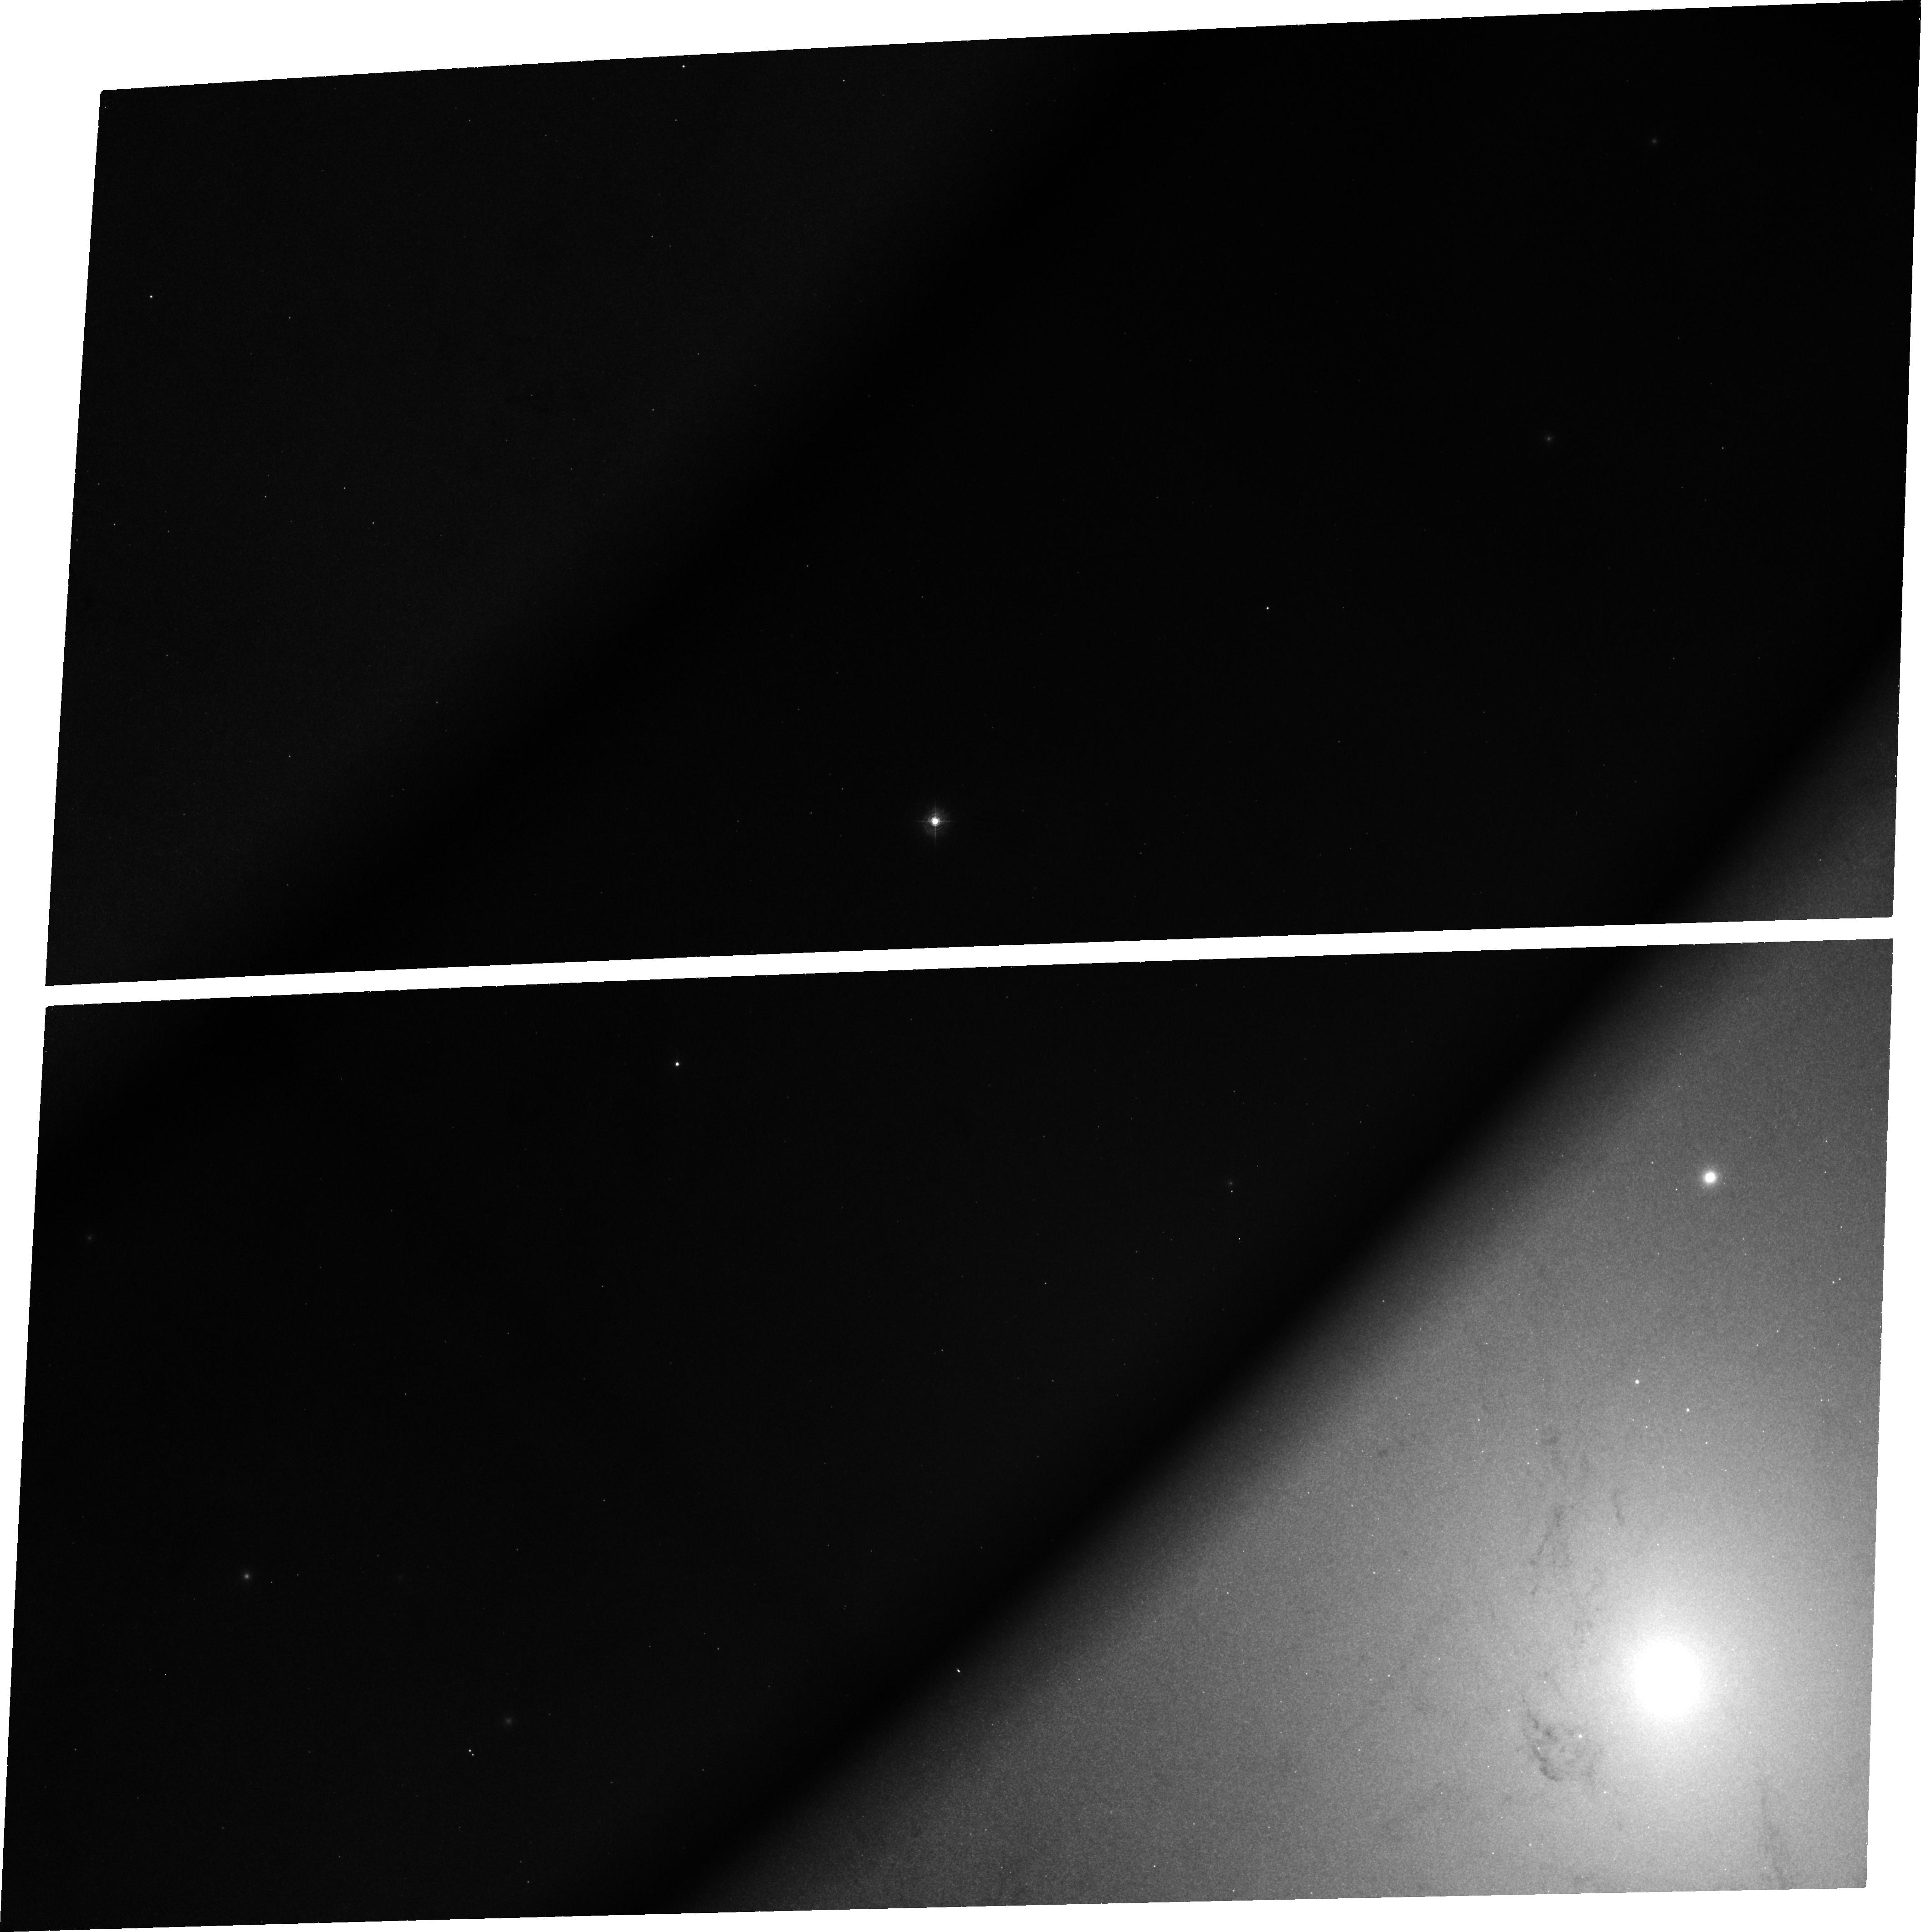
Target: NGC224-SN1885
Instrument: ACS/WFC
Filter: FR462N
Exposure: 1.3 h
Observation ID: j8zs01010

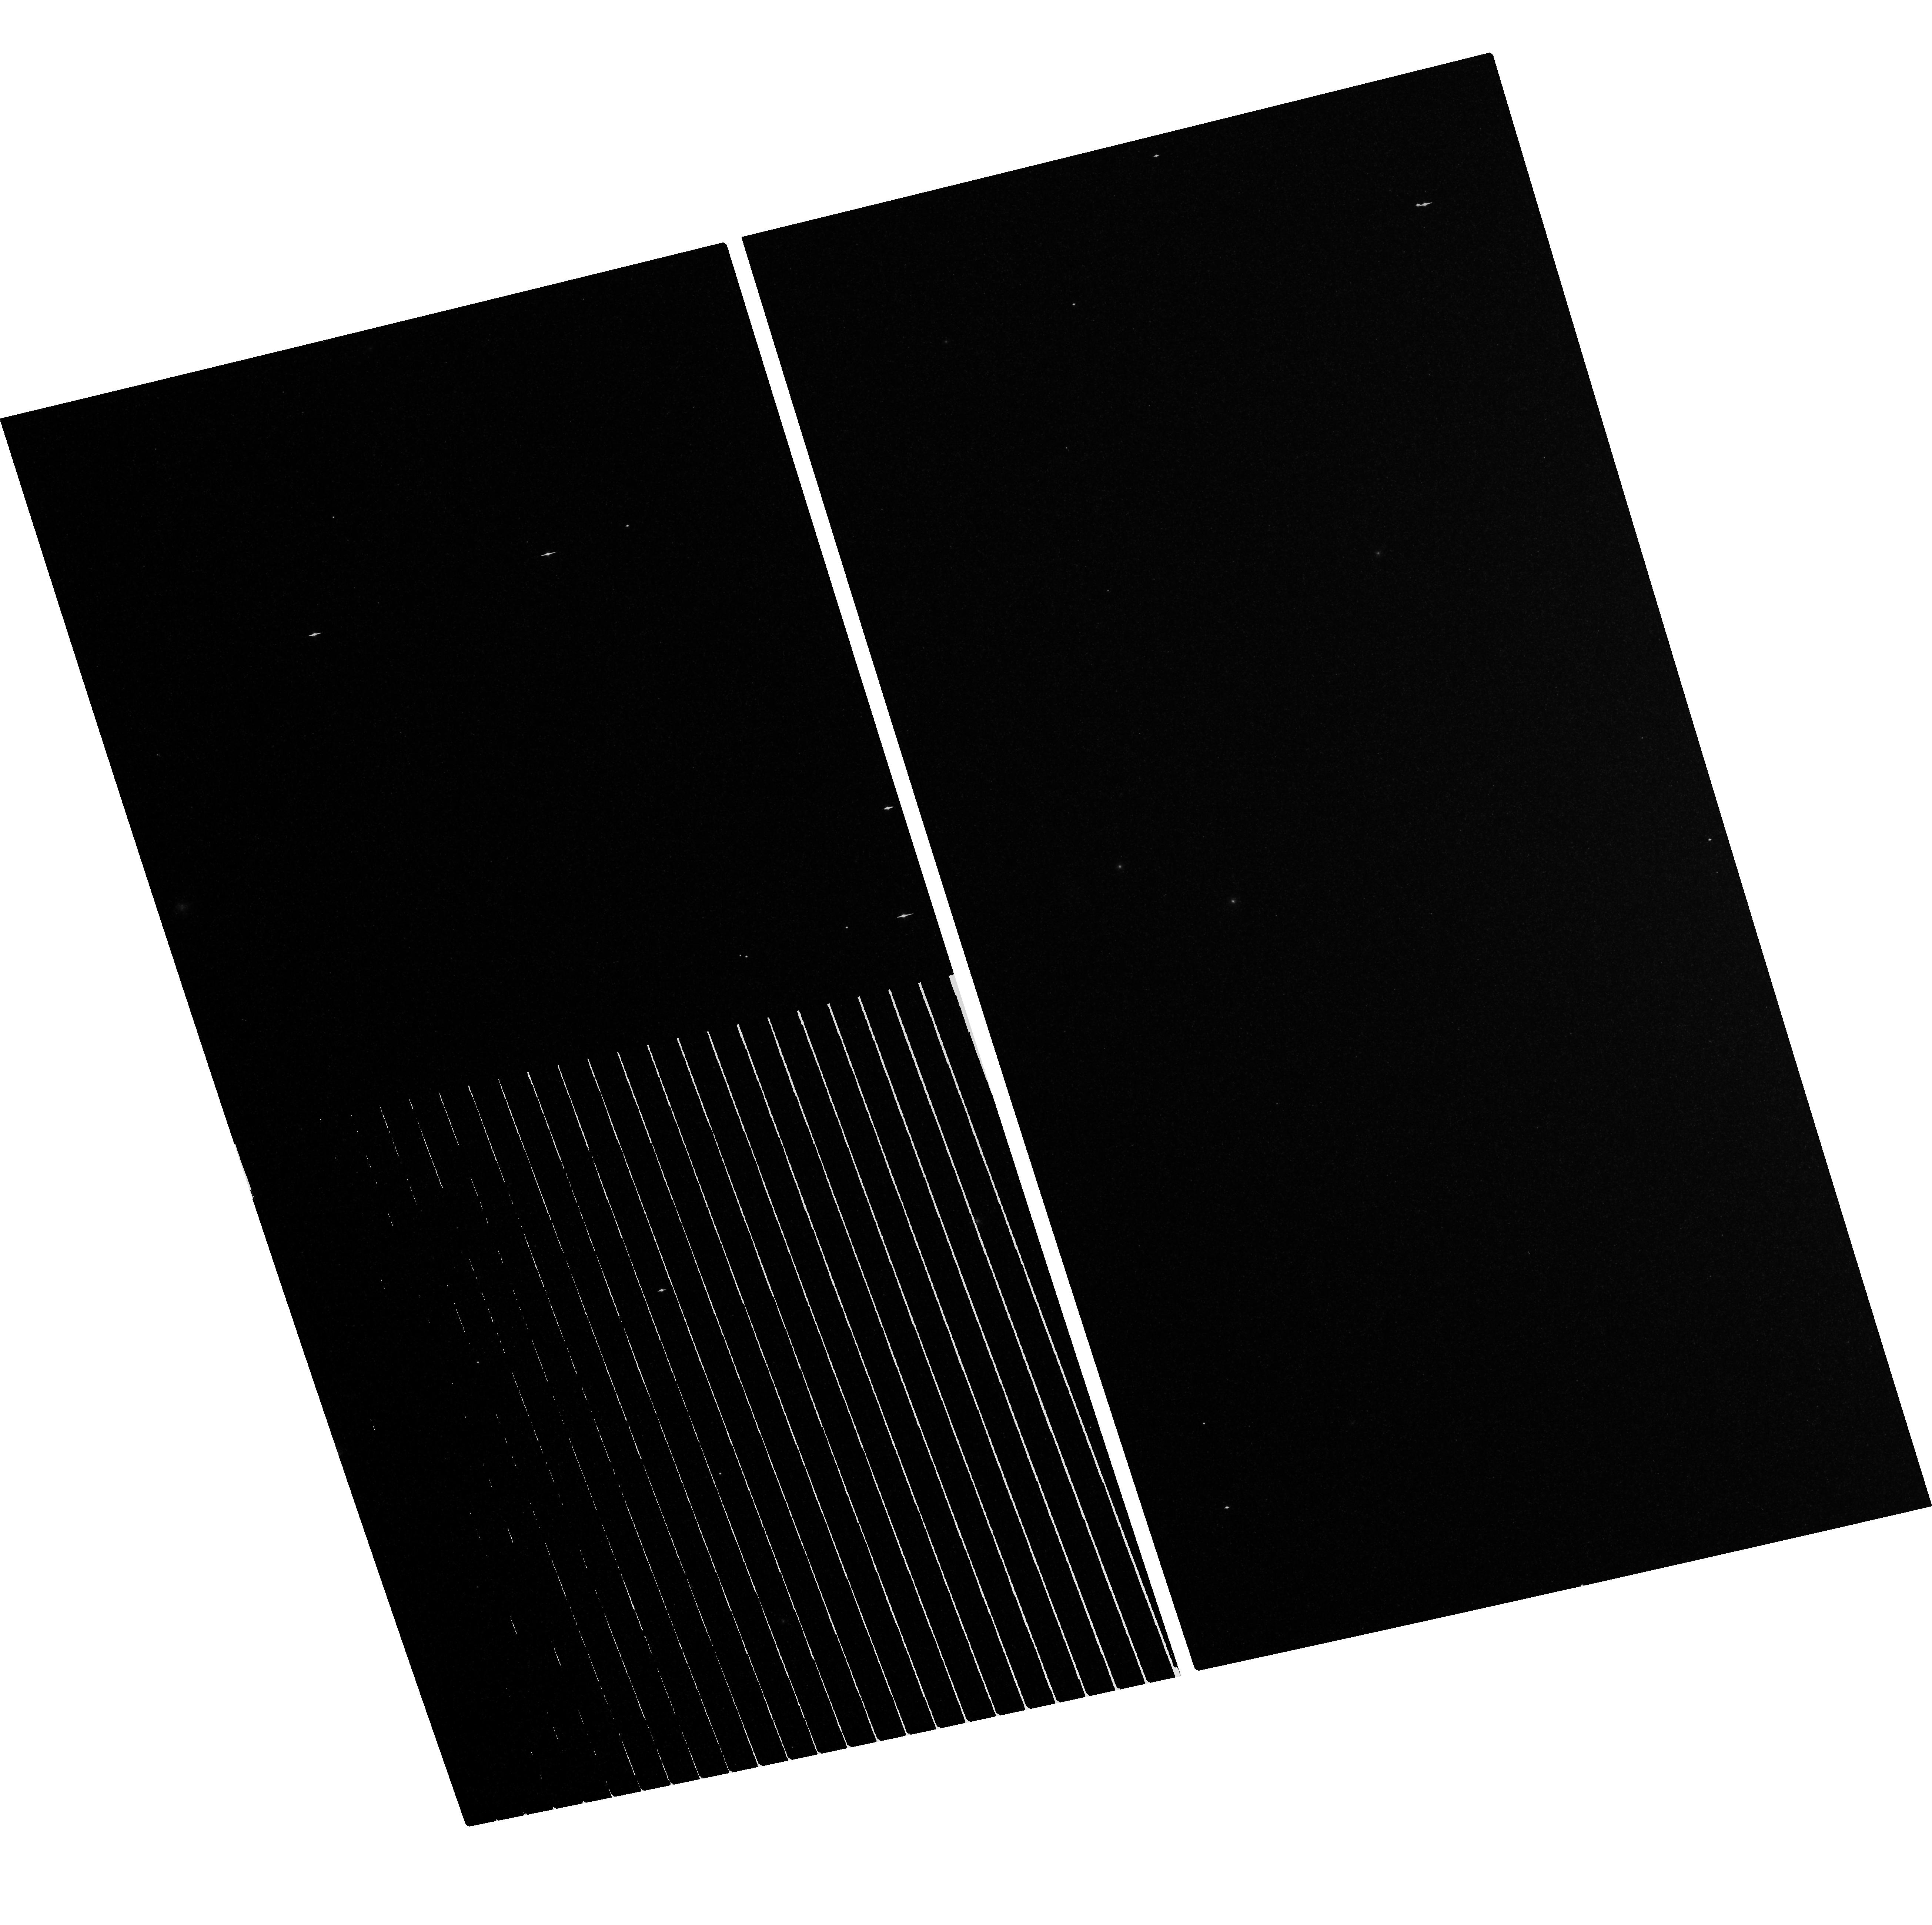
Target: field at RA 10.679°, Dec 41.268°
Instrument: ACS/WFC
Filter: F814W
Exposure: 3.4 h
Observation ID: hst_10118_05_acs_wfc_f814w_j8zs05

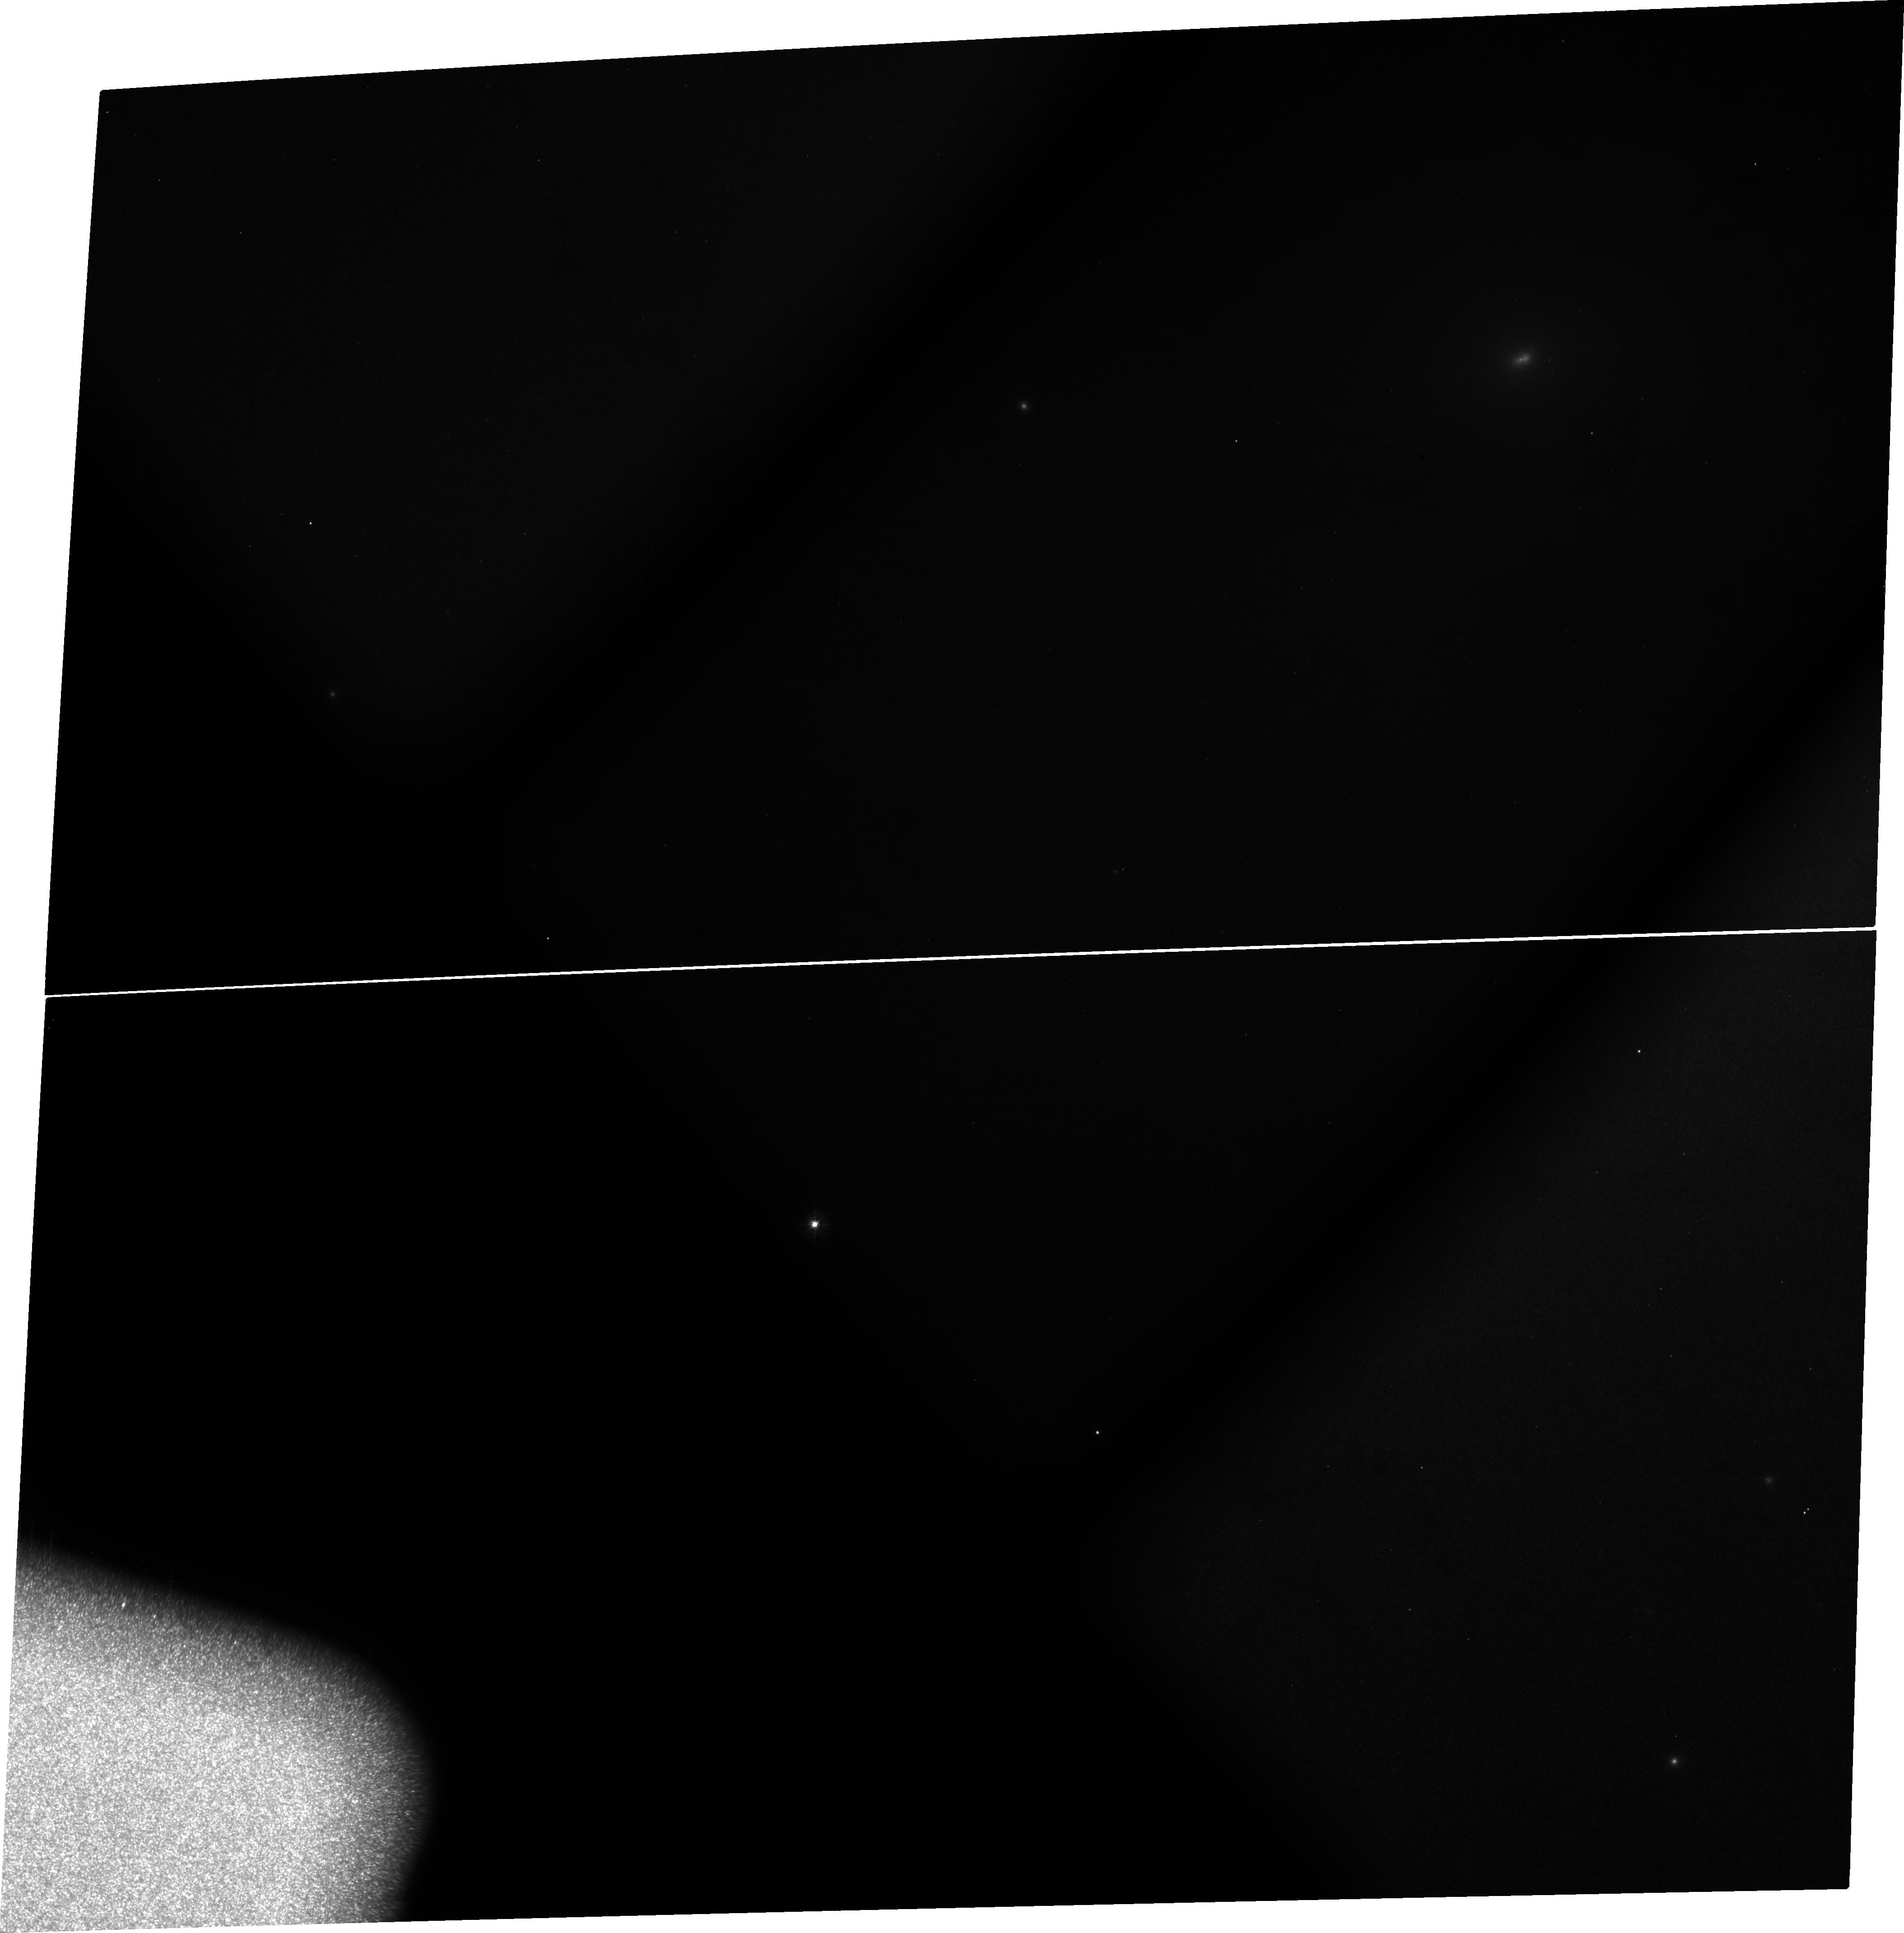
Target: NGC224-SN1885
Instrument: ACS/WFC
Filter: FR388N
Exposure: 2.5 h
Observation ID: j8zs03010

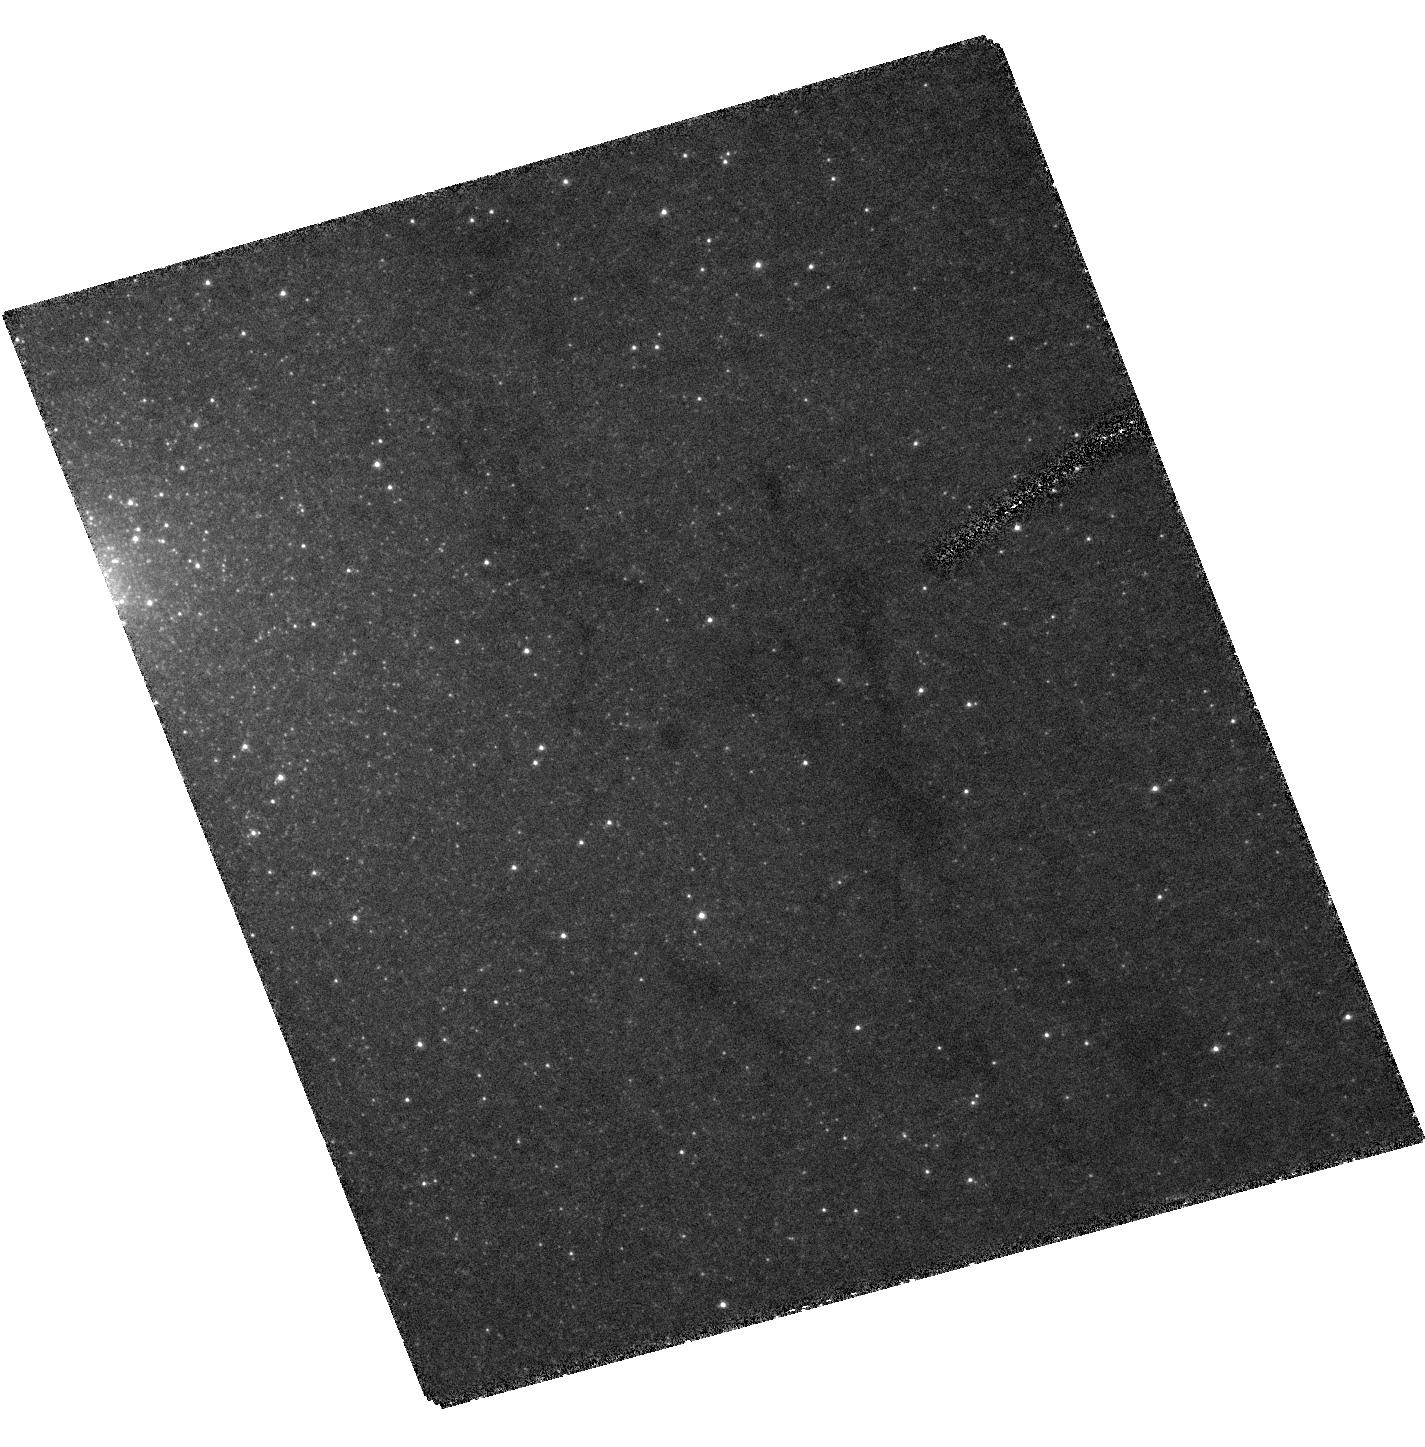
Target: NGC224-SN1885
Instrument: ACS/HRC
Filter: F250W
Exposure: 4.3 h
Observation ID: hst_10118_05_acs_hrc_f250w_j8zs05

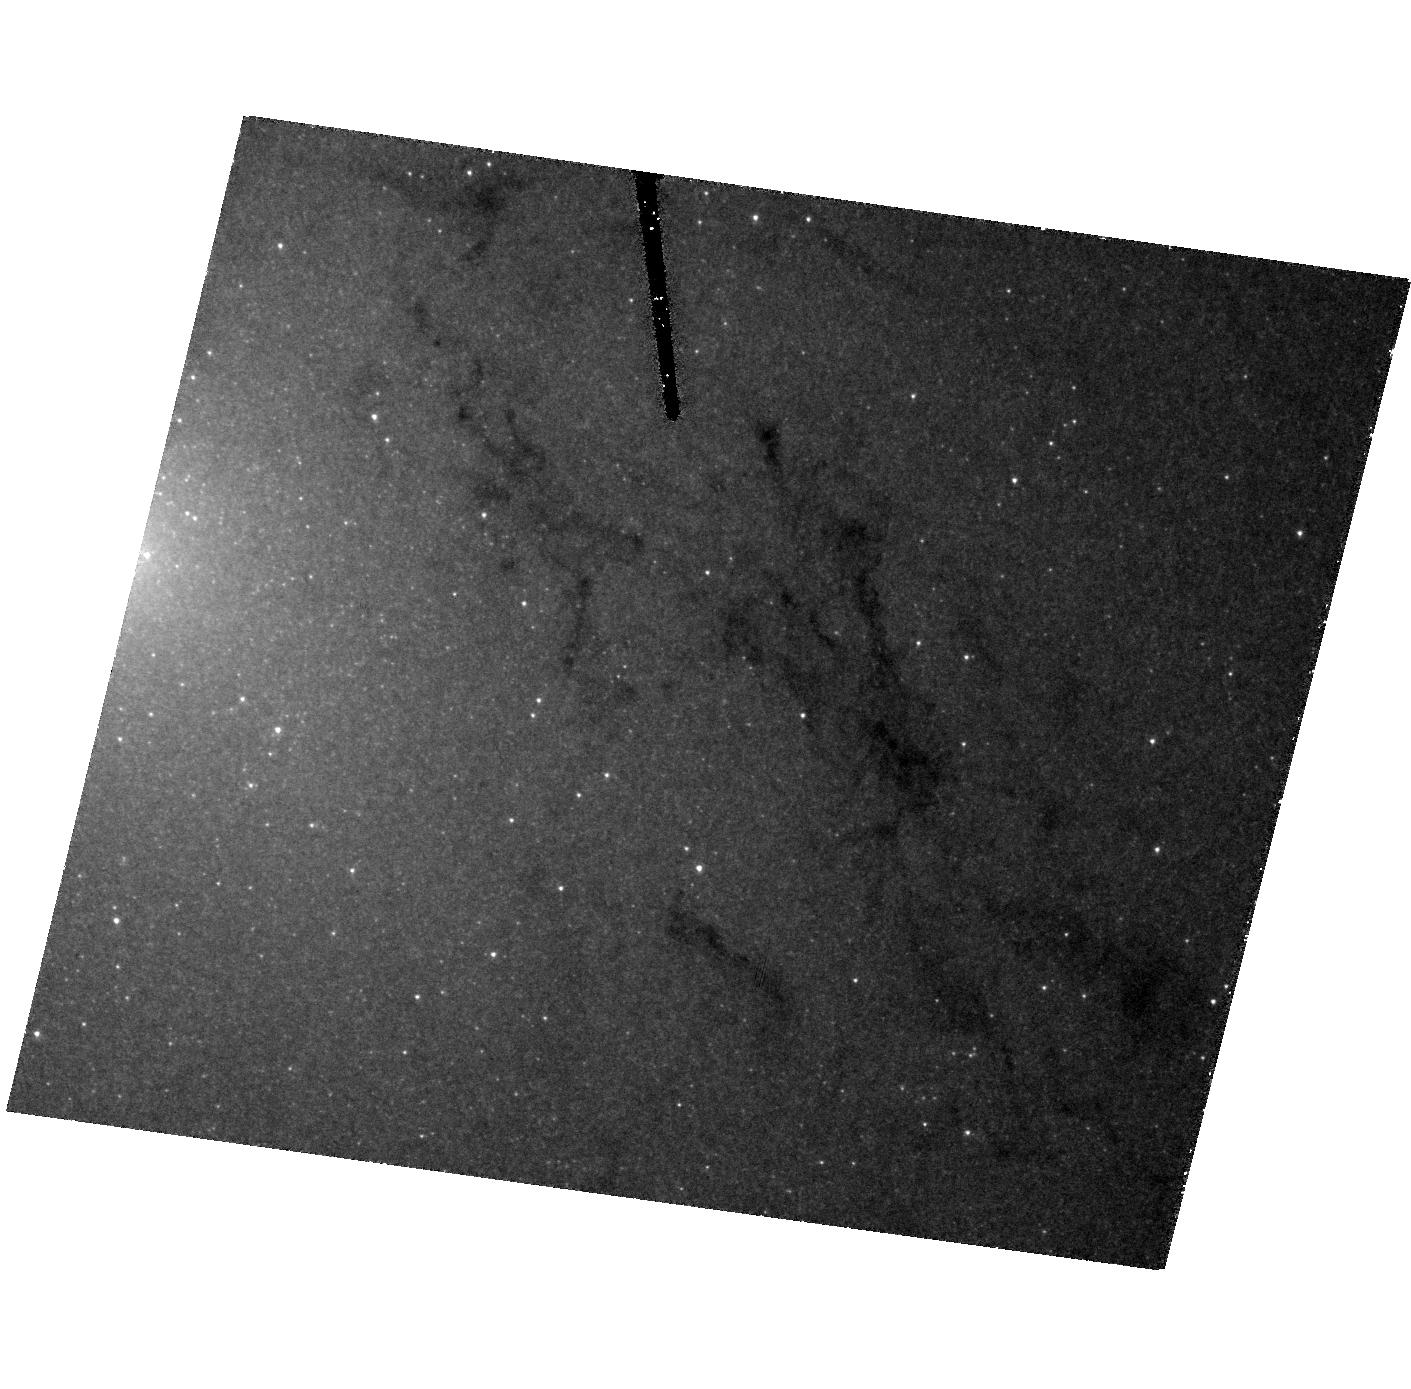
Target: NGC224-SN1885
Instrument: ACS/HRC
Filter: F330W
Exposure: 2.2 h
Observation ID: hst_10118_04_acs_hrc_f330w_j8zs04

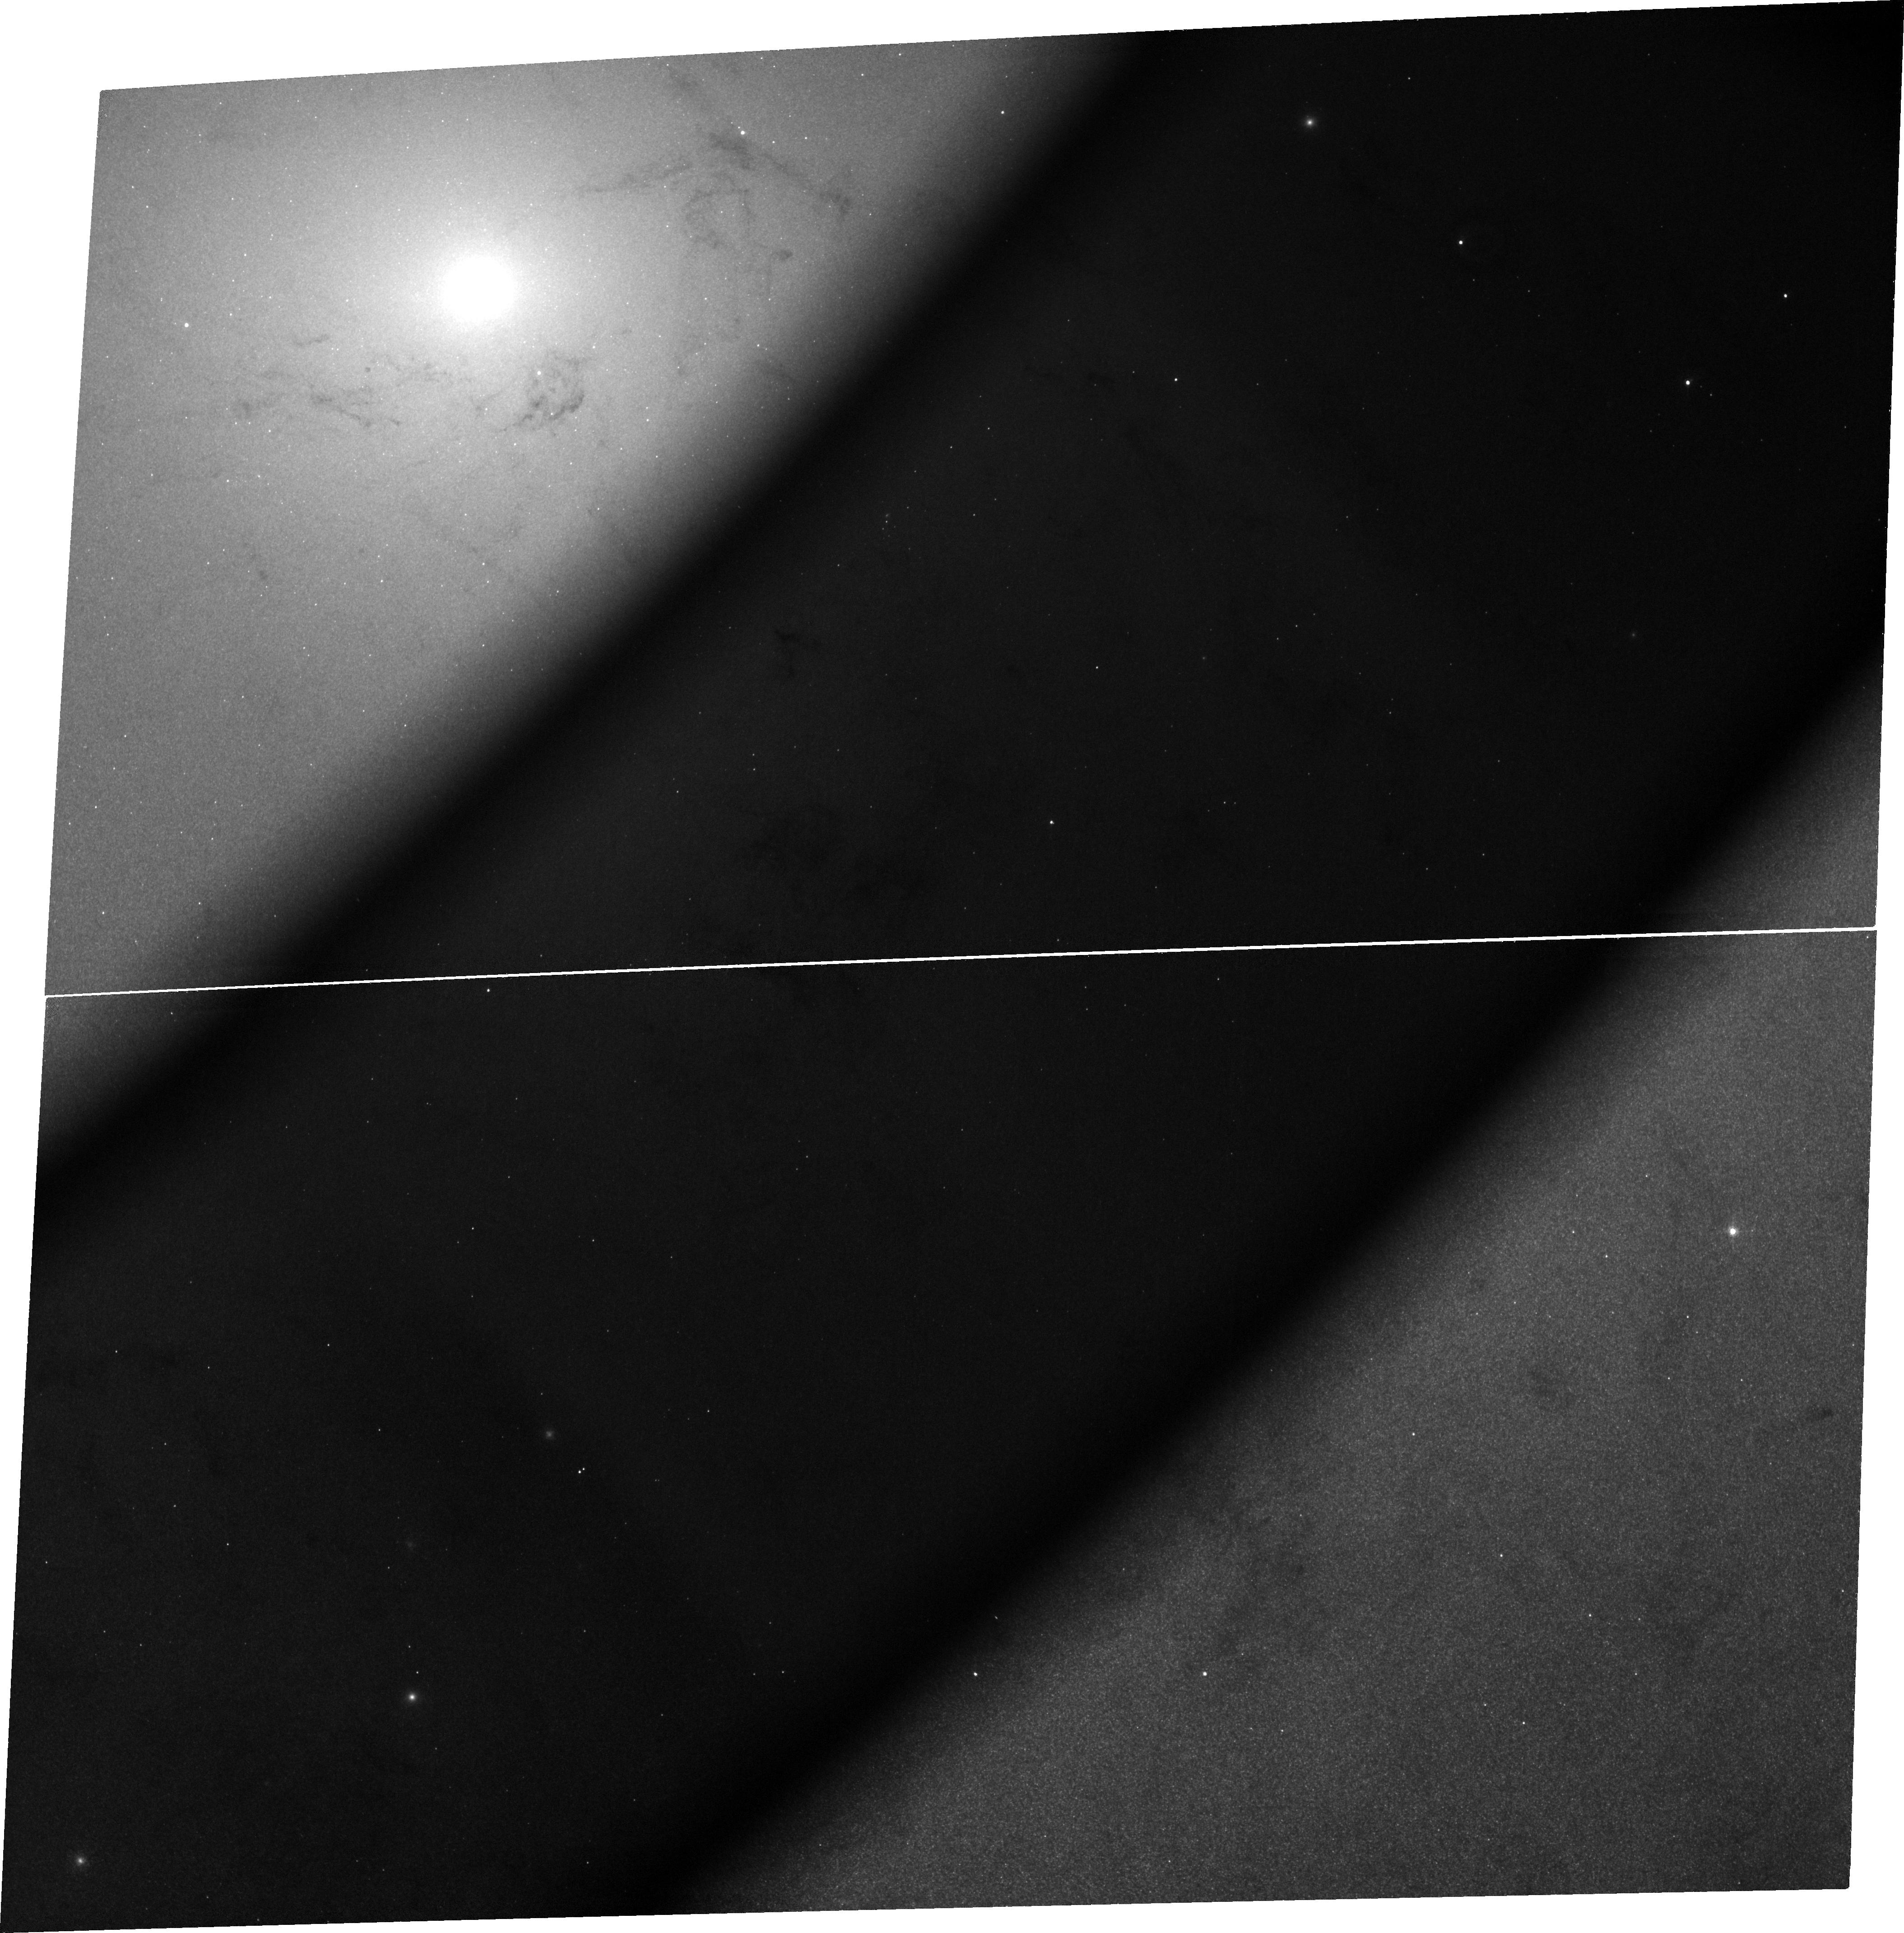
Target: NGC224-SN1885
Instrument: ACS/WFC
Filter: FR423N
Exposure: 2.5 h
Observation ID: j8zs02010

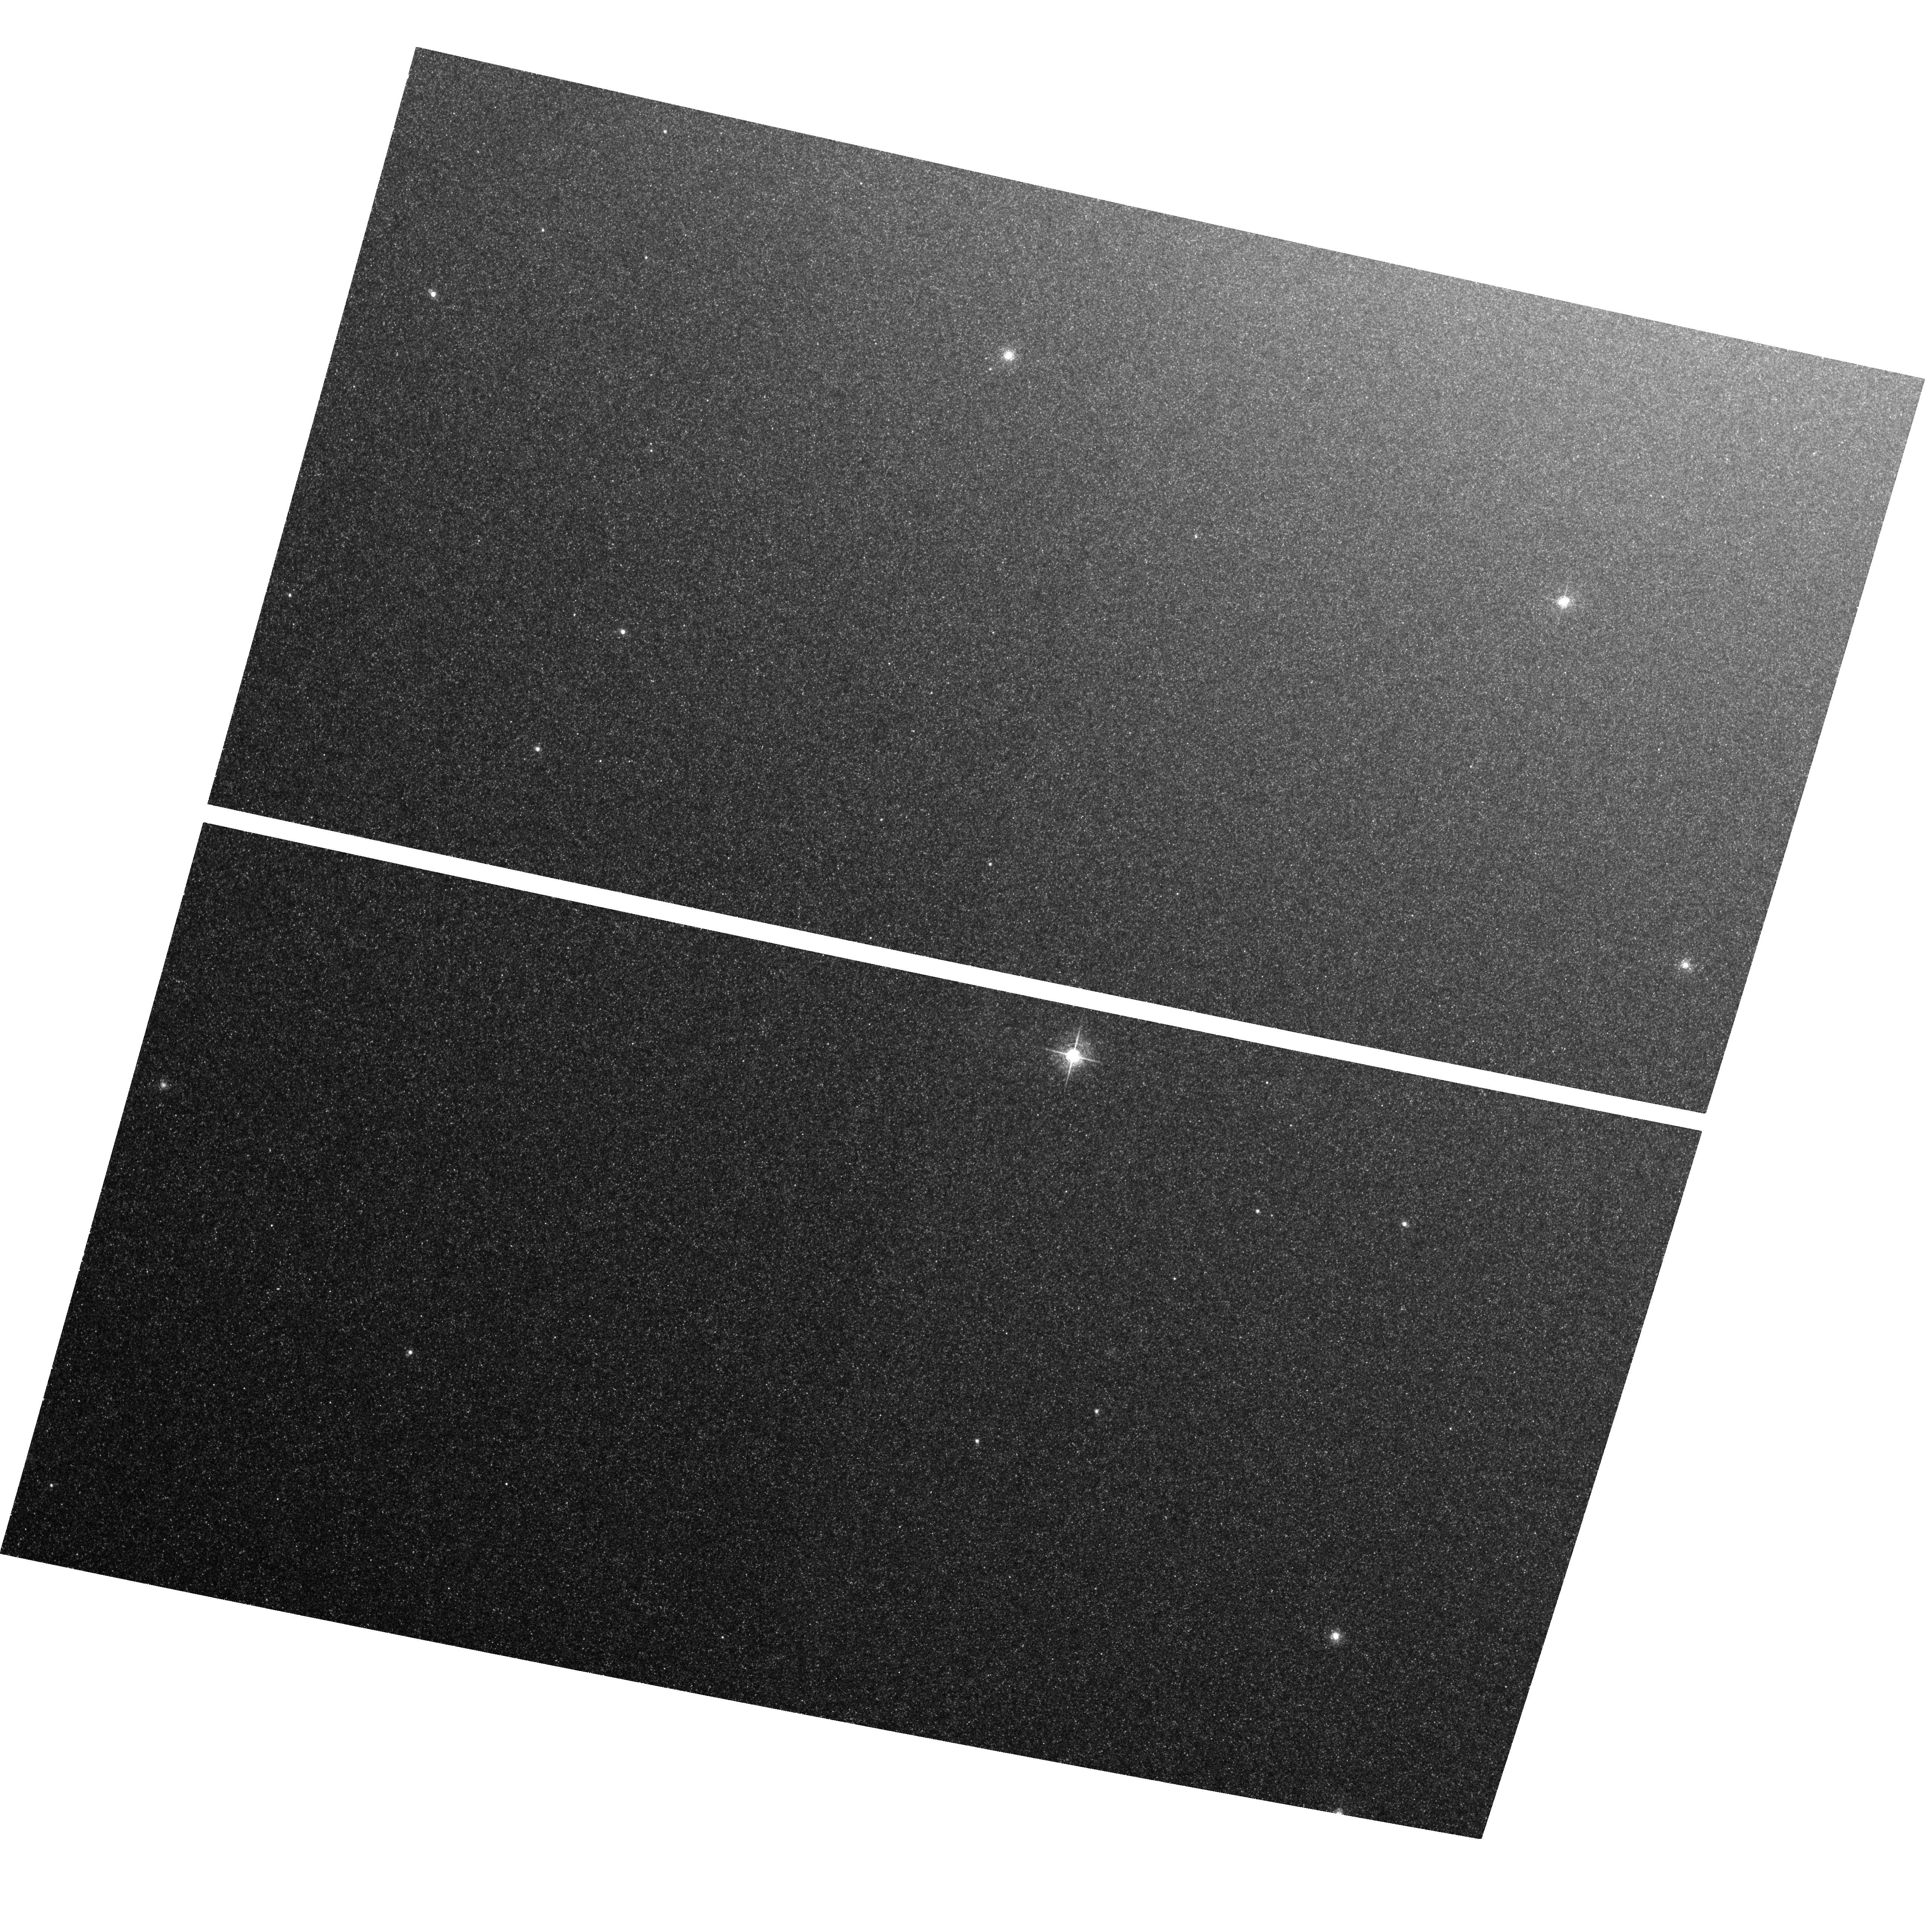
Target: field at RA 10.679°, Dec 41.268°
Instrument: ACS/WFC
Filter: F660N
Exposure: 1.7 h
Observation ID: hst_10118_04_acs_wfc_f660n_j8zs04

Imaging the Chemical Distribution in Type Ia SN Ejecta (PI: Fesen, Robert A.)

We know Type Ia supernovae are thermonuclear explosions of CO white dwarfs, but we don't know the specifics of how the nuclear burning process proceeds from the core outward once it starts. The thermonuclear instability is thought to start off as a subsonic, turbulent deflagration or burning wave but then, at some point, may transition into a blast or detonation wave. In such "delayed detonation" models, differences between normal and subluminous Type Ia SNe reflect differences in the amount of burning that has occurred in the pre-detonation phase. More burning helps to pre-expand the WD before passage of the detontation wave, which then results in different final element abundances and internal Fe-rich ejecta structure. Directly imaging the 2-D chemical distribution of ejecta from a Type Ia SN is actually possible in the case of the subluminous Type Ia SN 1885, which occurred on the near-side of M31's central bulge. This 119 year old remnant is visible -- from its core to its outer edge -- via strong optical/UV Ca and Fe line absorptions. Remarkably, the SNR appears to still be in a nearly free expansion phase, meaning that the elemental stratification seen present today accurately reflects SN Ia explosive nucleosynthesis physics. We propose to obtain ACS WFC/HRC images of SN 1885 in order to take advantage of this extraordinary situation: Having a young, nearby Type Ia SN remnant visible in silhouette against a galaxy-size light table. These unique observations will reveal a SN Ia's Ca and Fe ejecta distribution, density structure, sphericity, and ionization state as a function of expansion velocity, thereby confronting various SN Ia models with detailed ejecta stratification and expansion velocity maps.